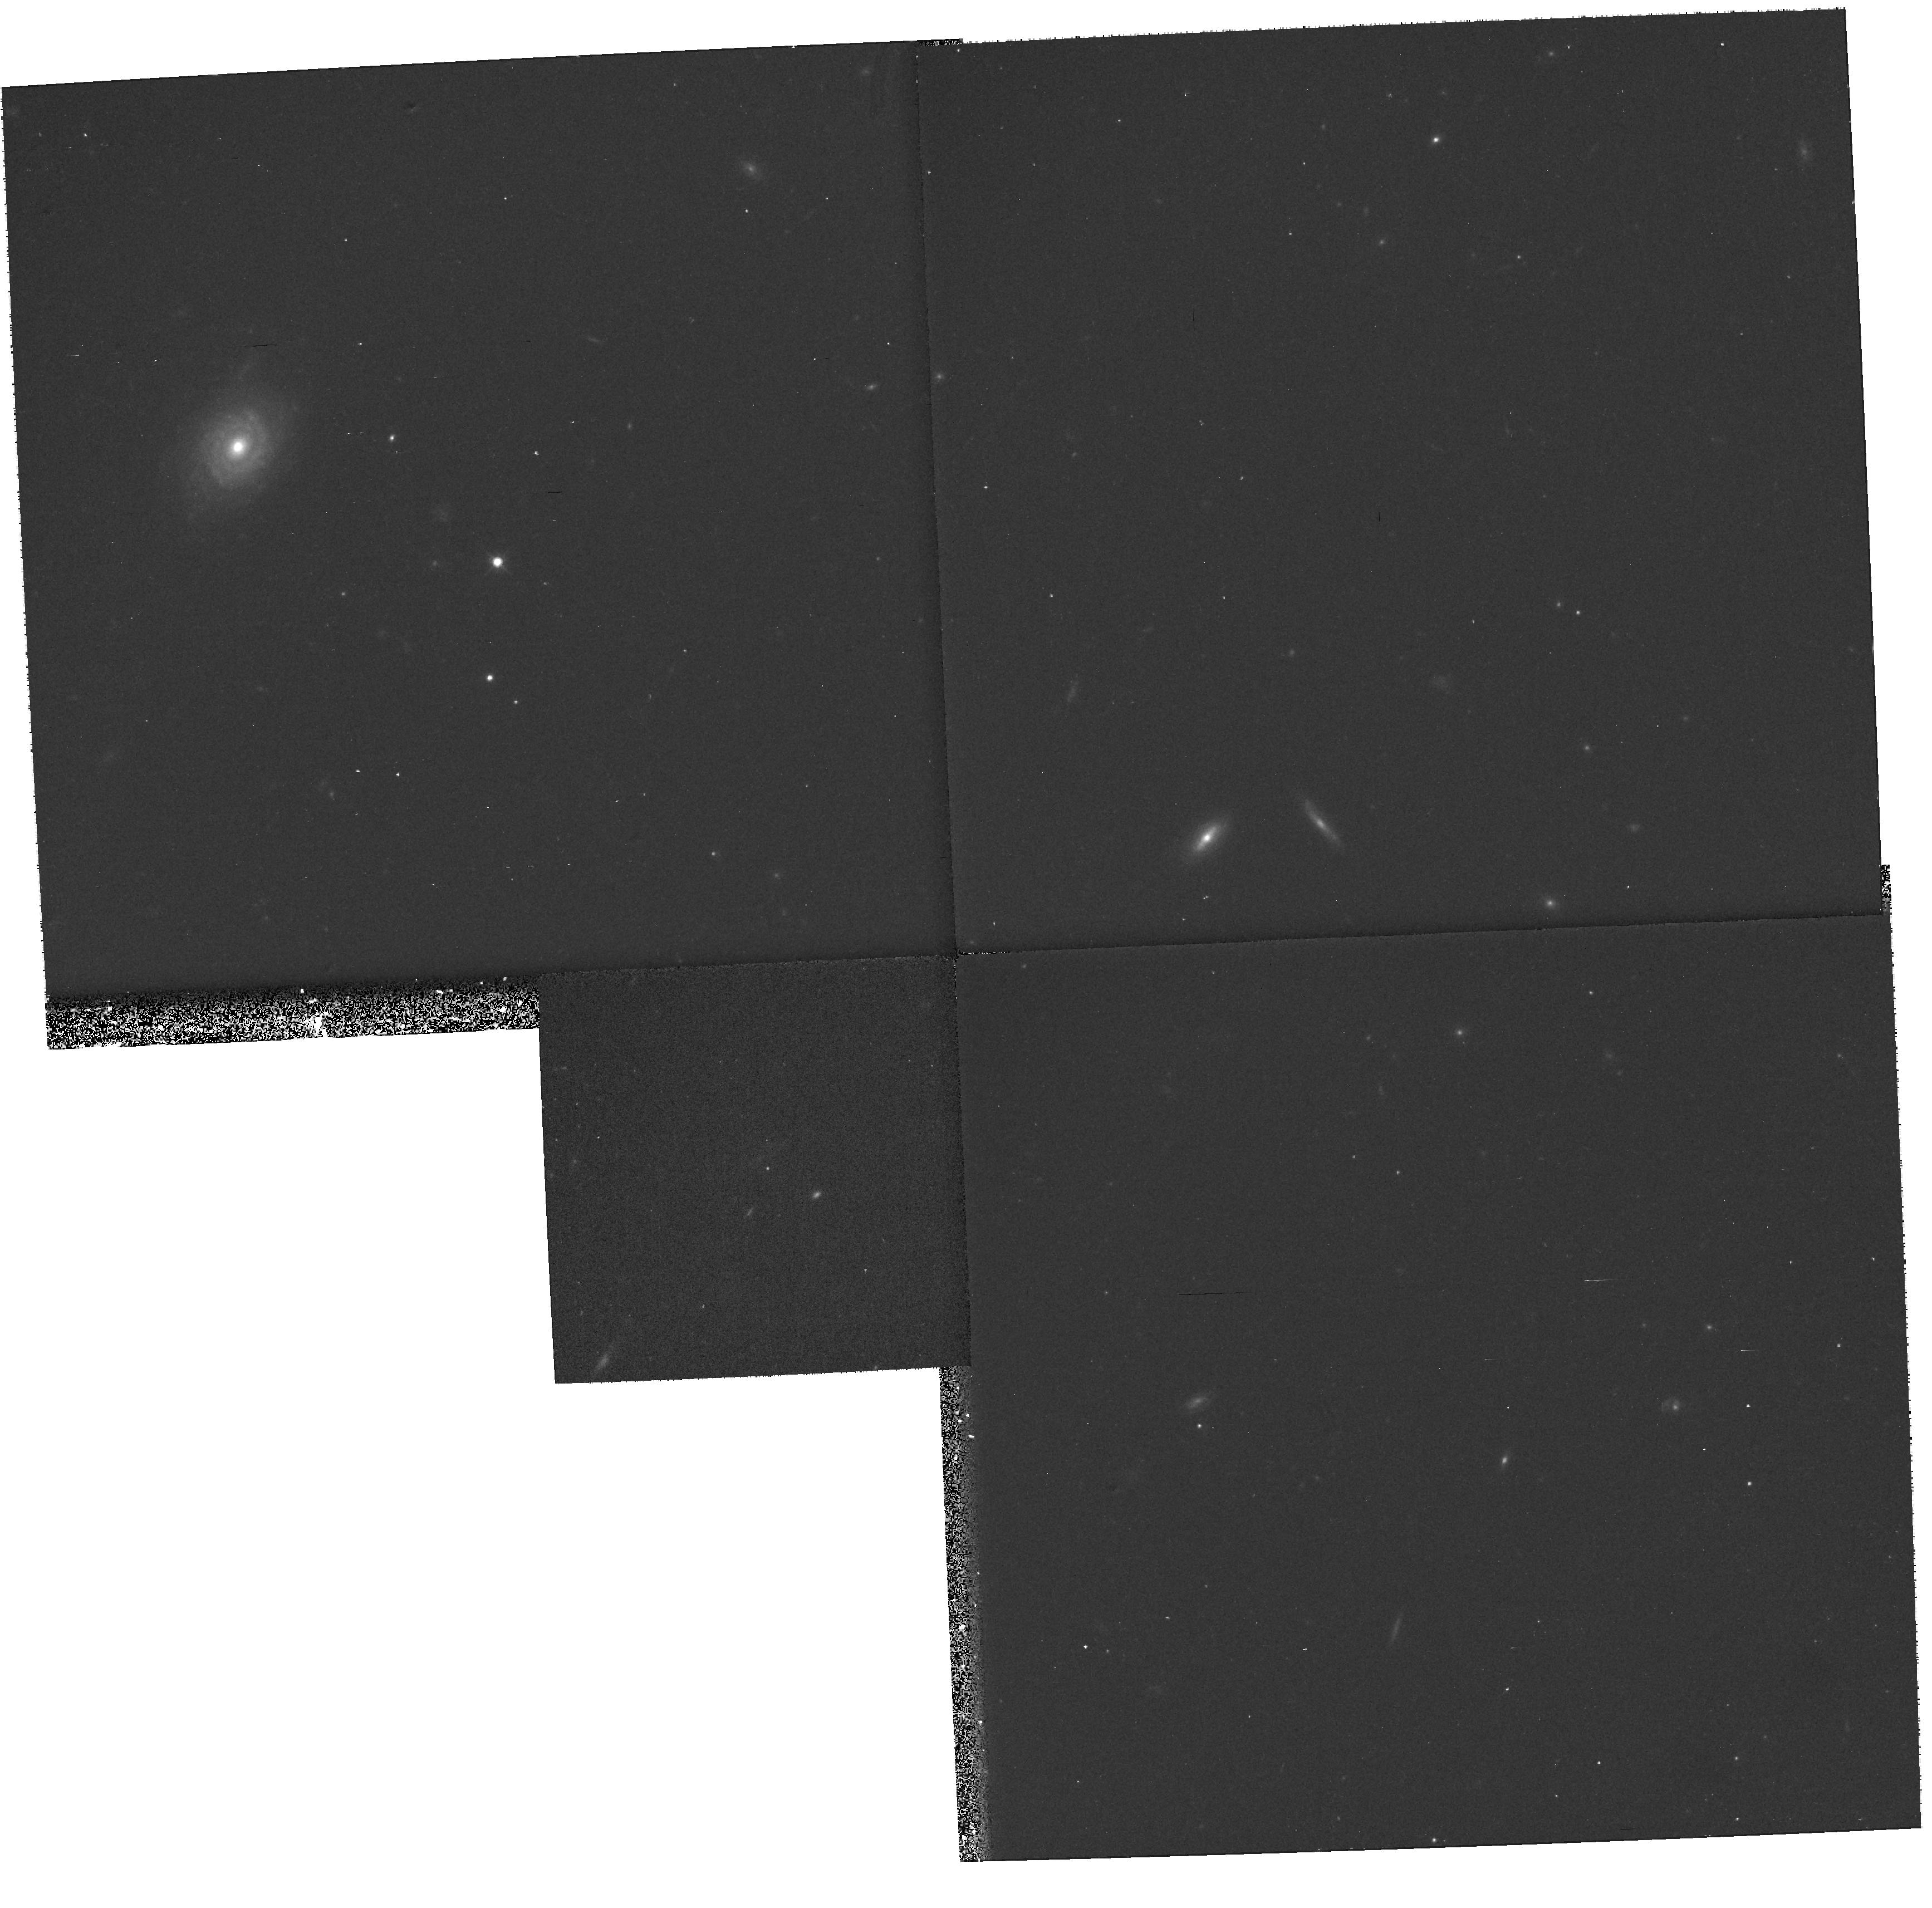
Target: BIG1
Instrument: WFPC2/PC
Filter: F814W
Exposure: 20 min
Observation ID: hst_8346_55_wfpc2_pc_f814w_u67a55

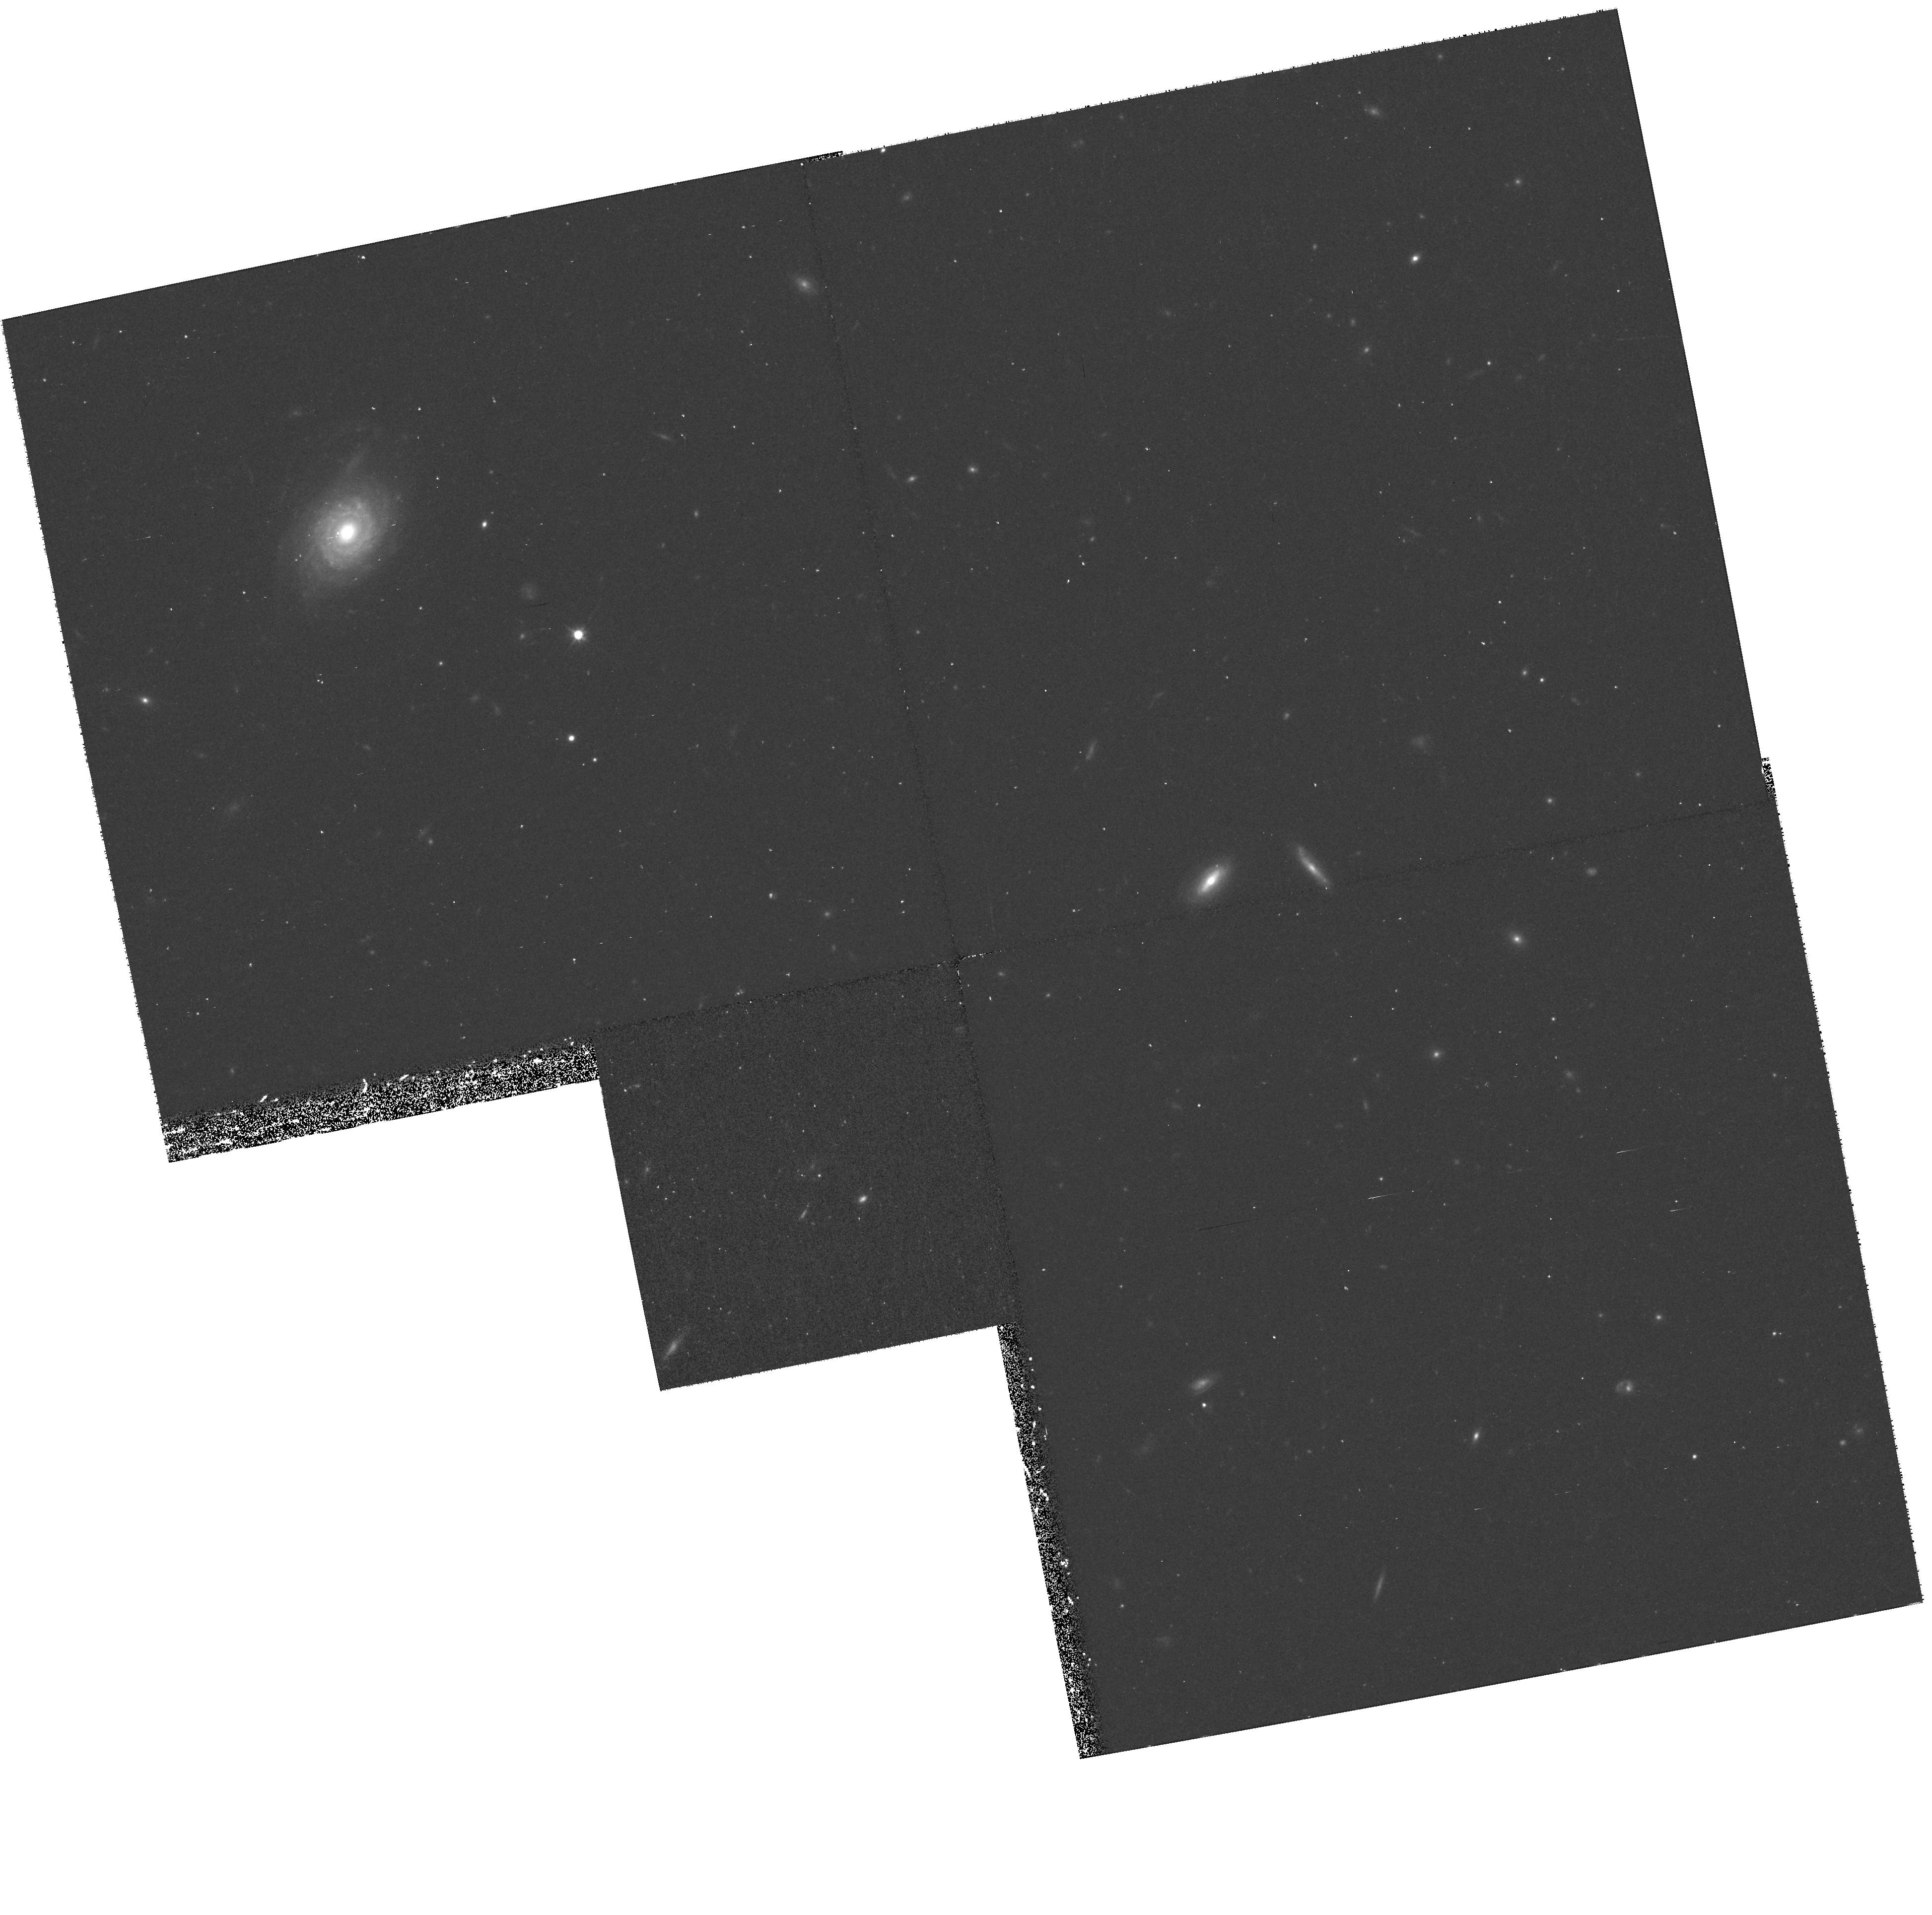
Target: EARLY1
Instrument: WFPC2/PC
Filter: F814W
Exposure: 37 min
Observation ID: hst_8346_01_wfpc2_pc_f814w_u67a01

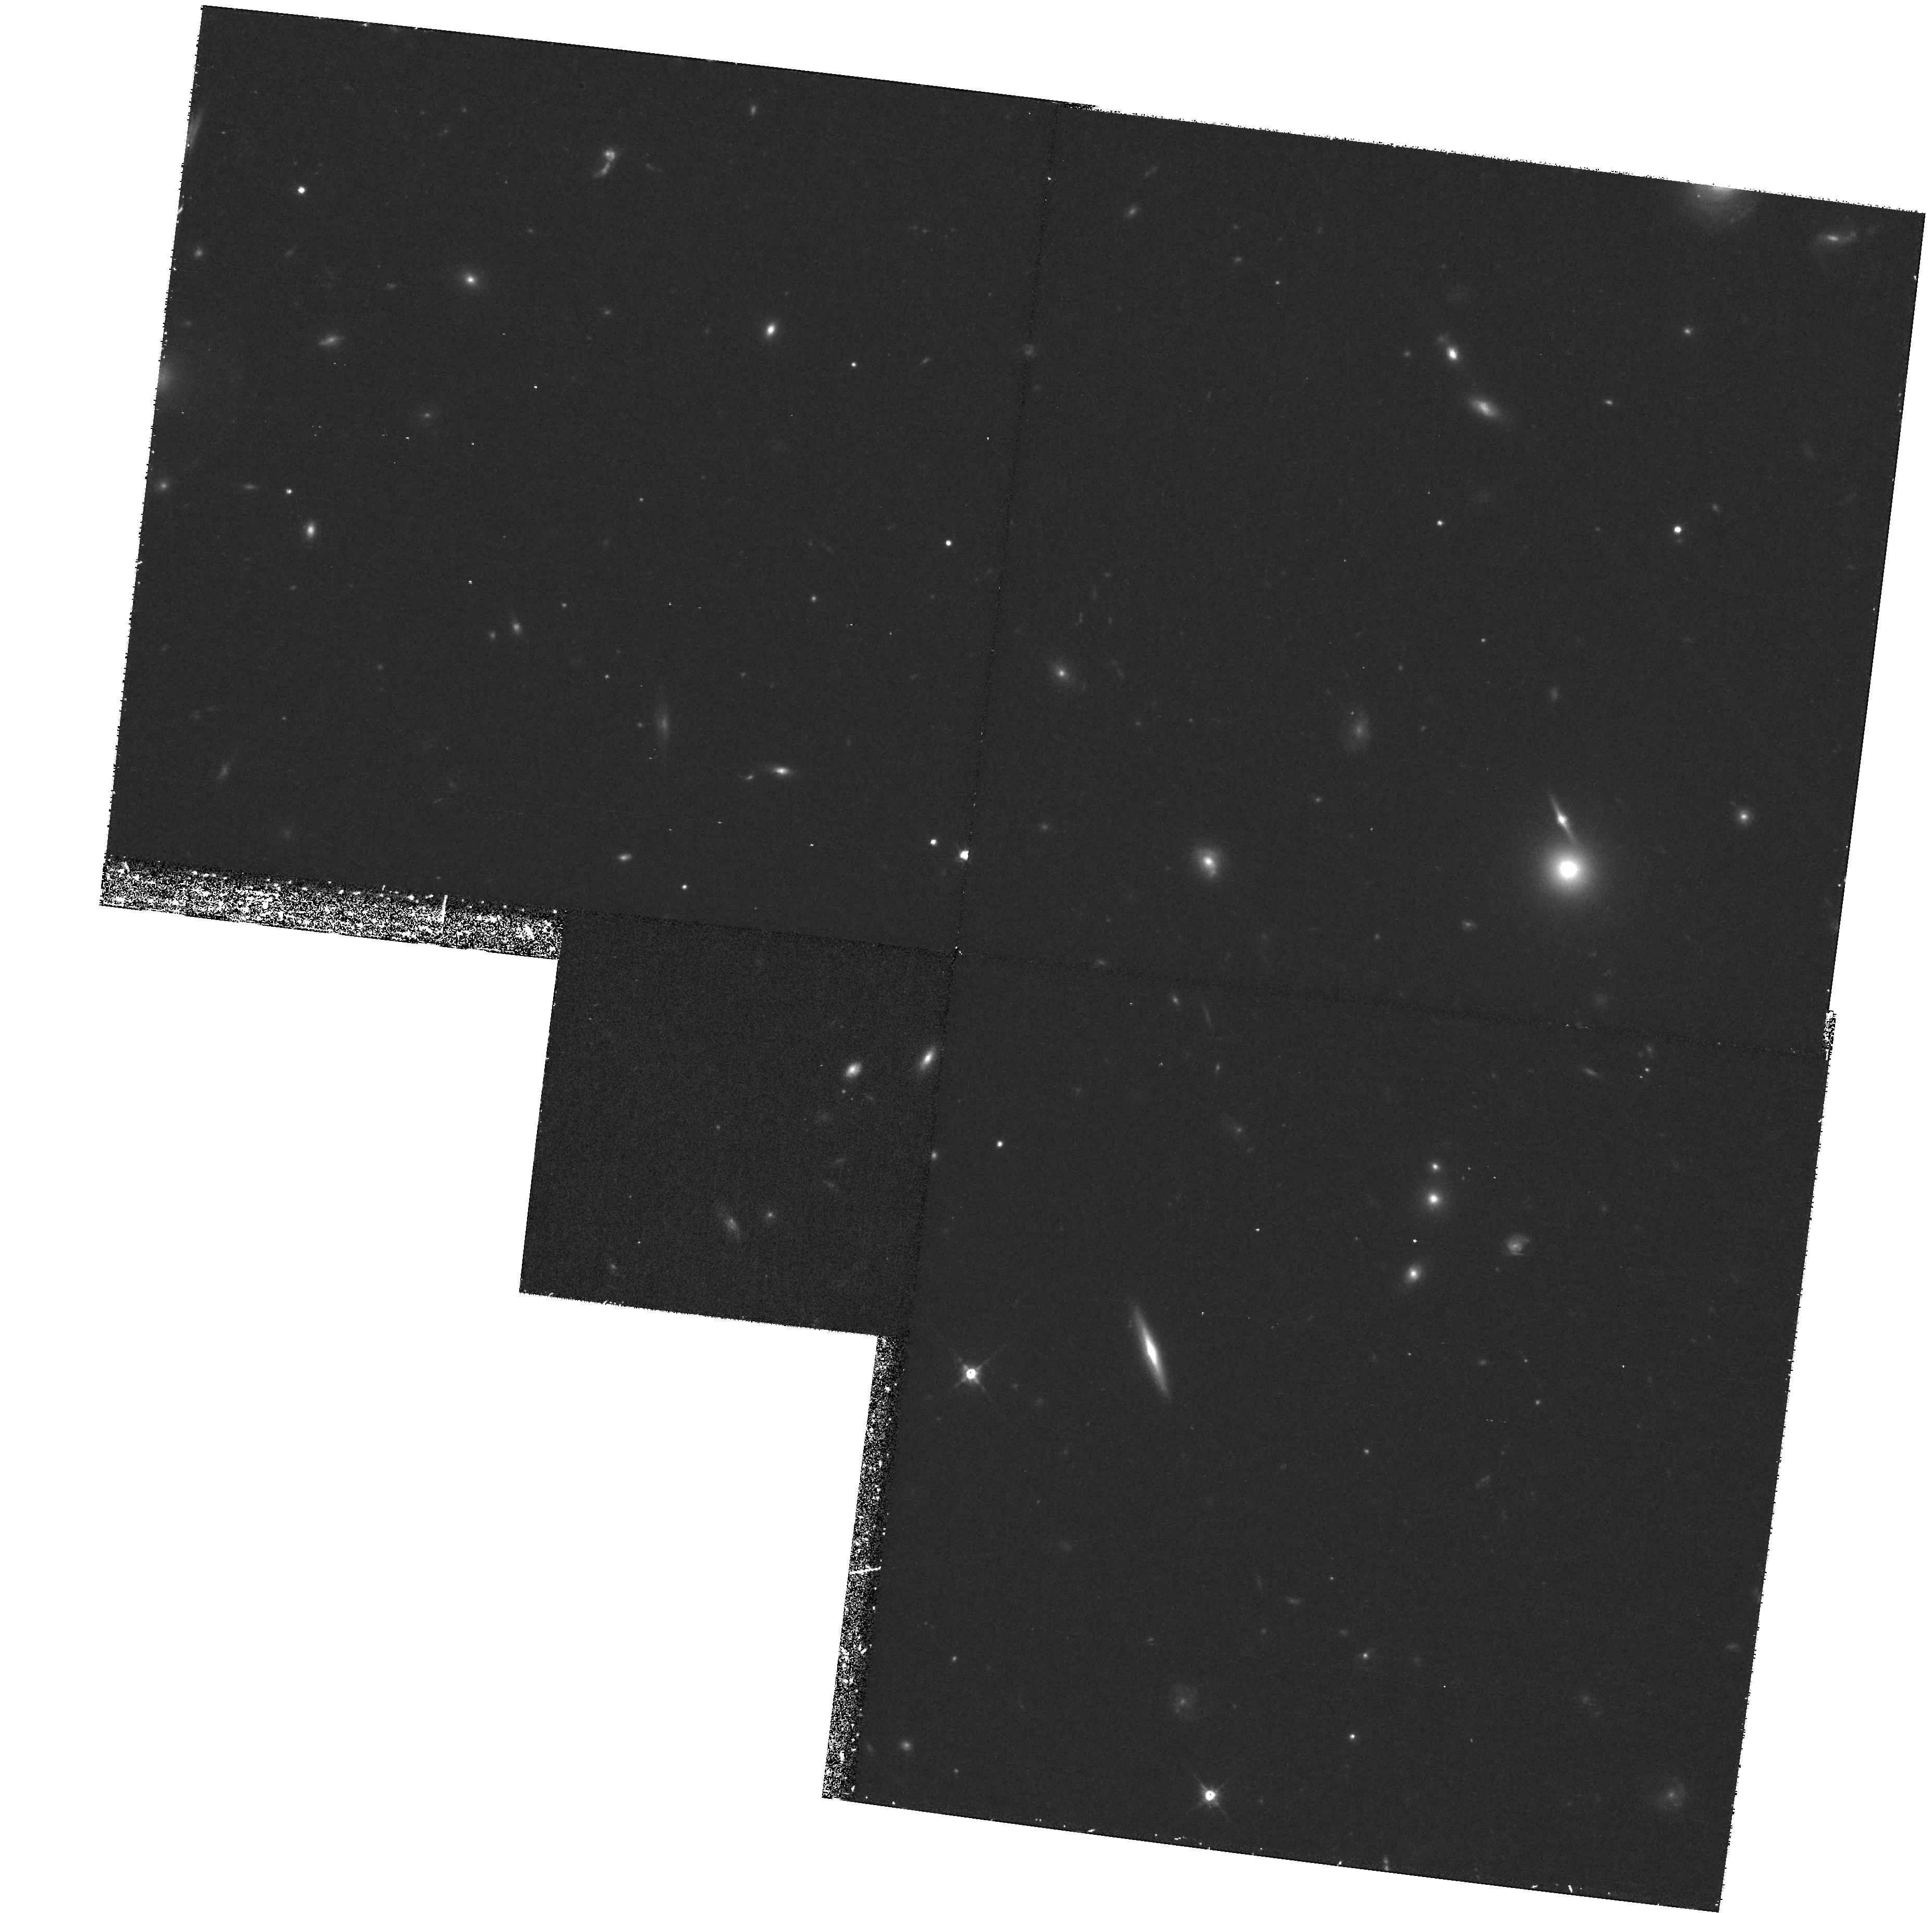
Target: BIG2
Instrument: WFPC2/PC
Filter: F814W
Exposure: 1.3 h
Observation ID: hst_8346_10_wfpc2_pc_f814w_u67a10

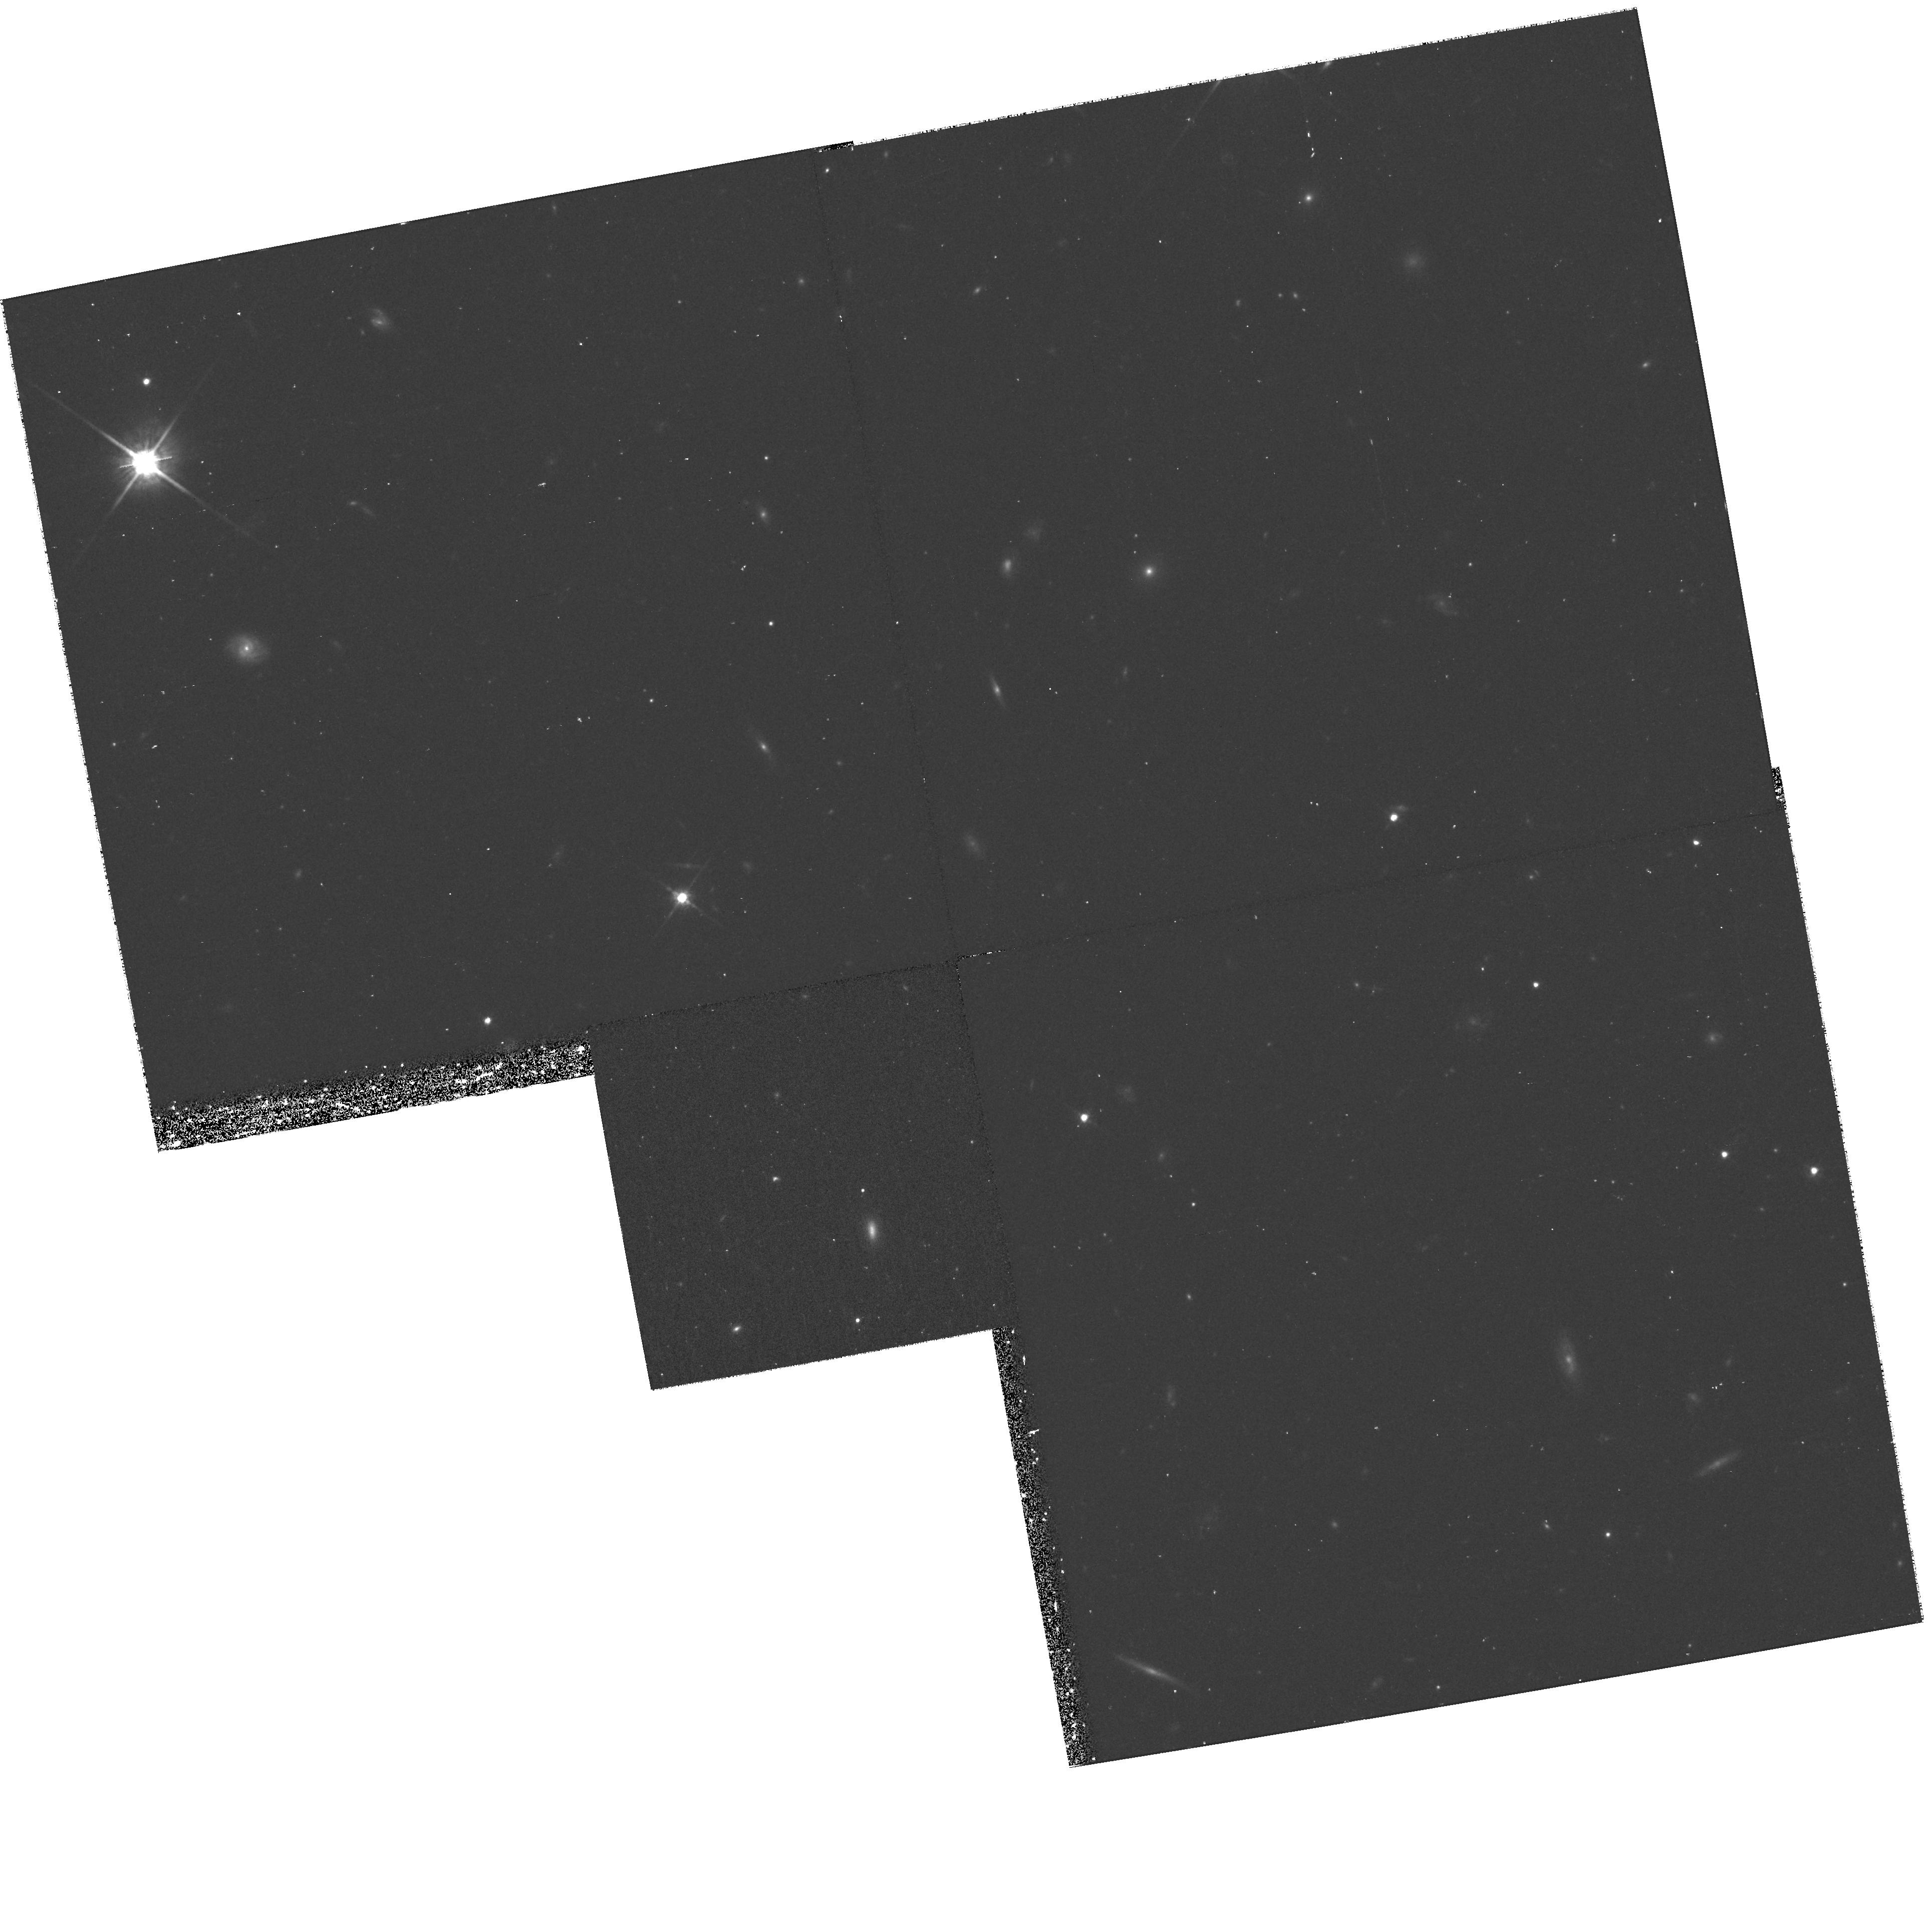
Target: EARLY3
Instrument: WFPC2/PC
Filter: F814W
Exposure: 38 min
Observation ID: hst_8346_03_wfpc2_pc_f814w_u67a03

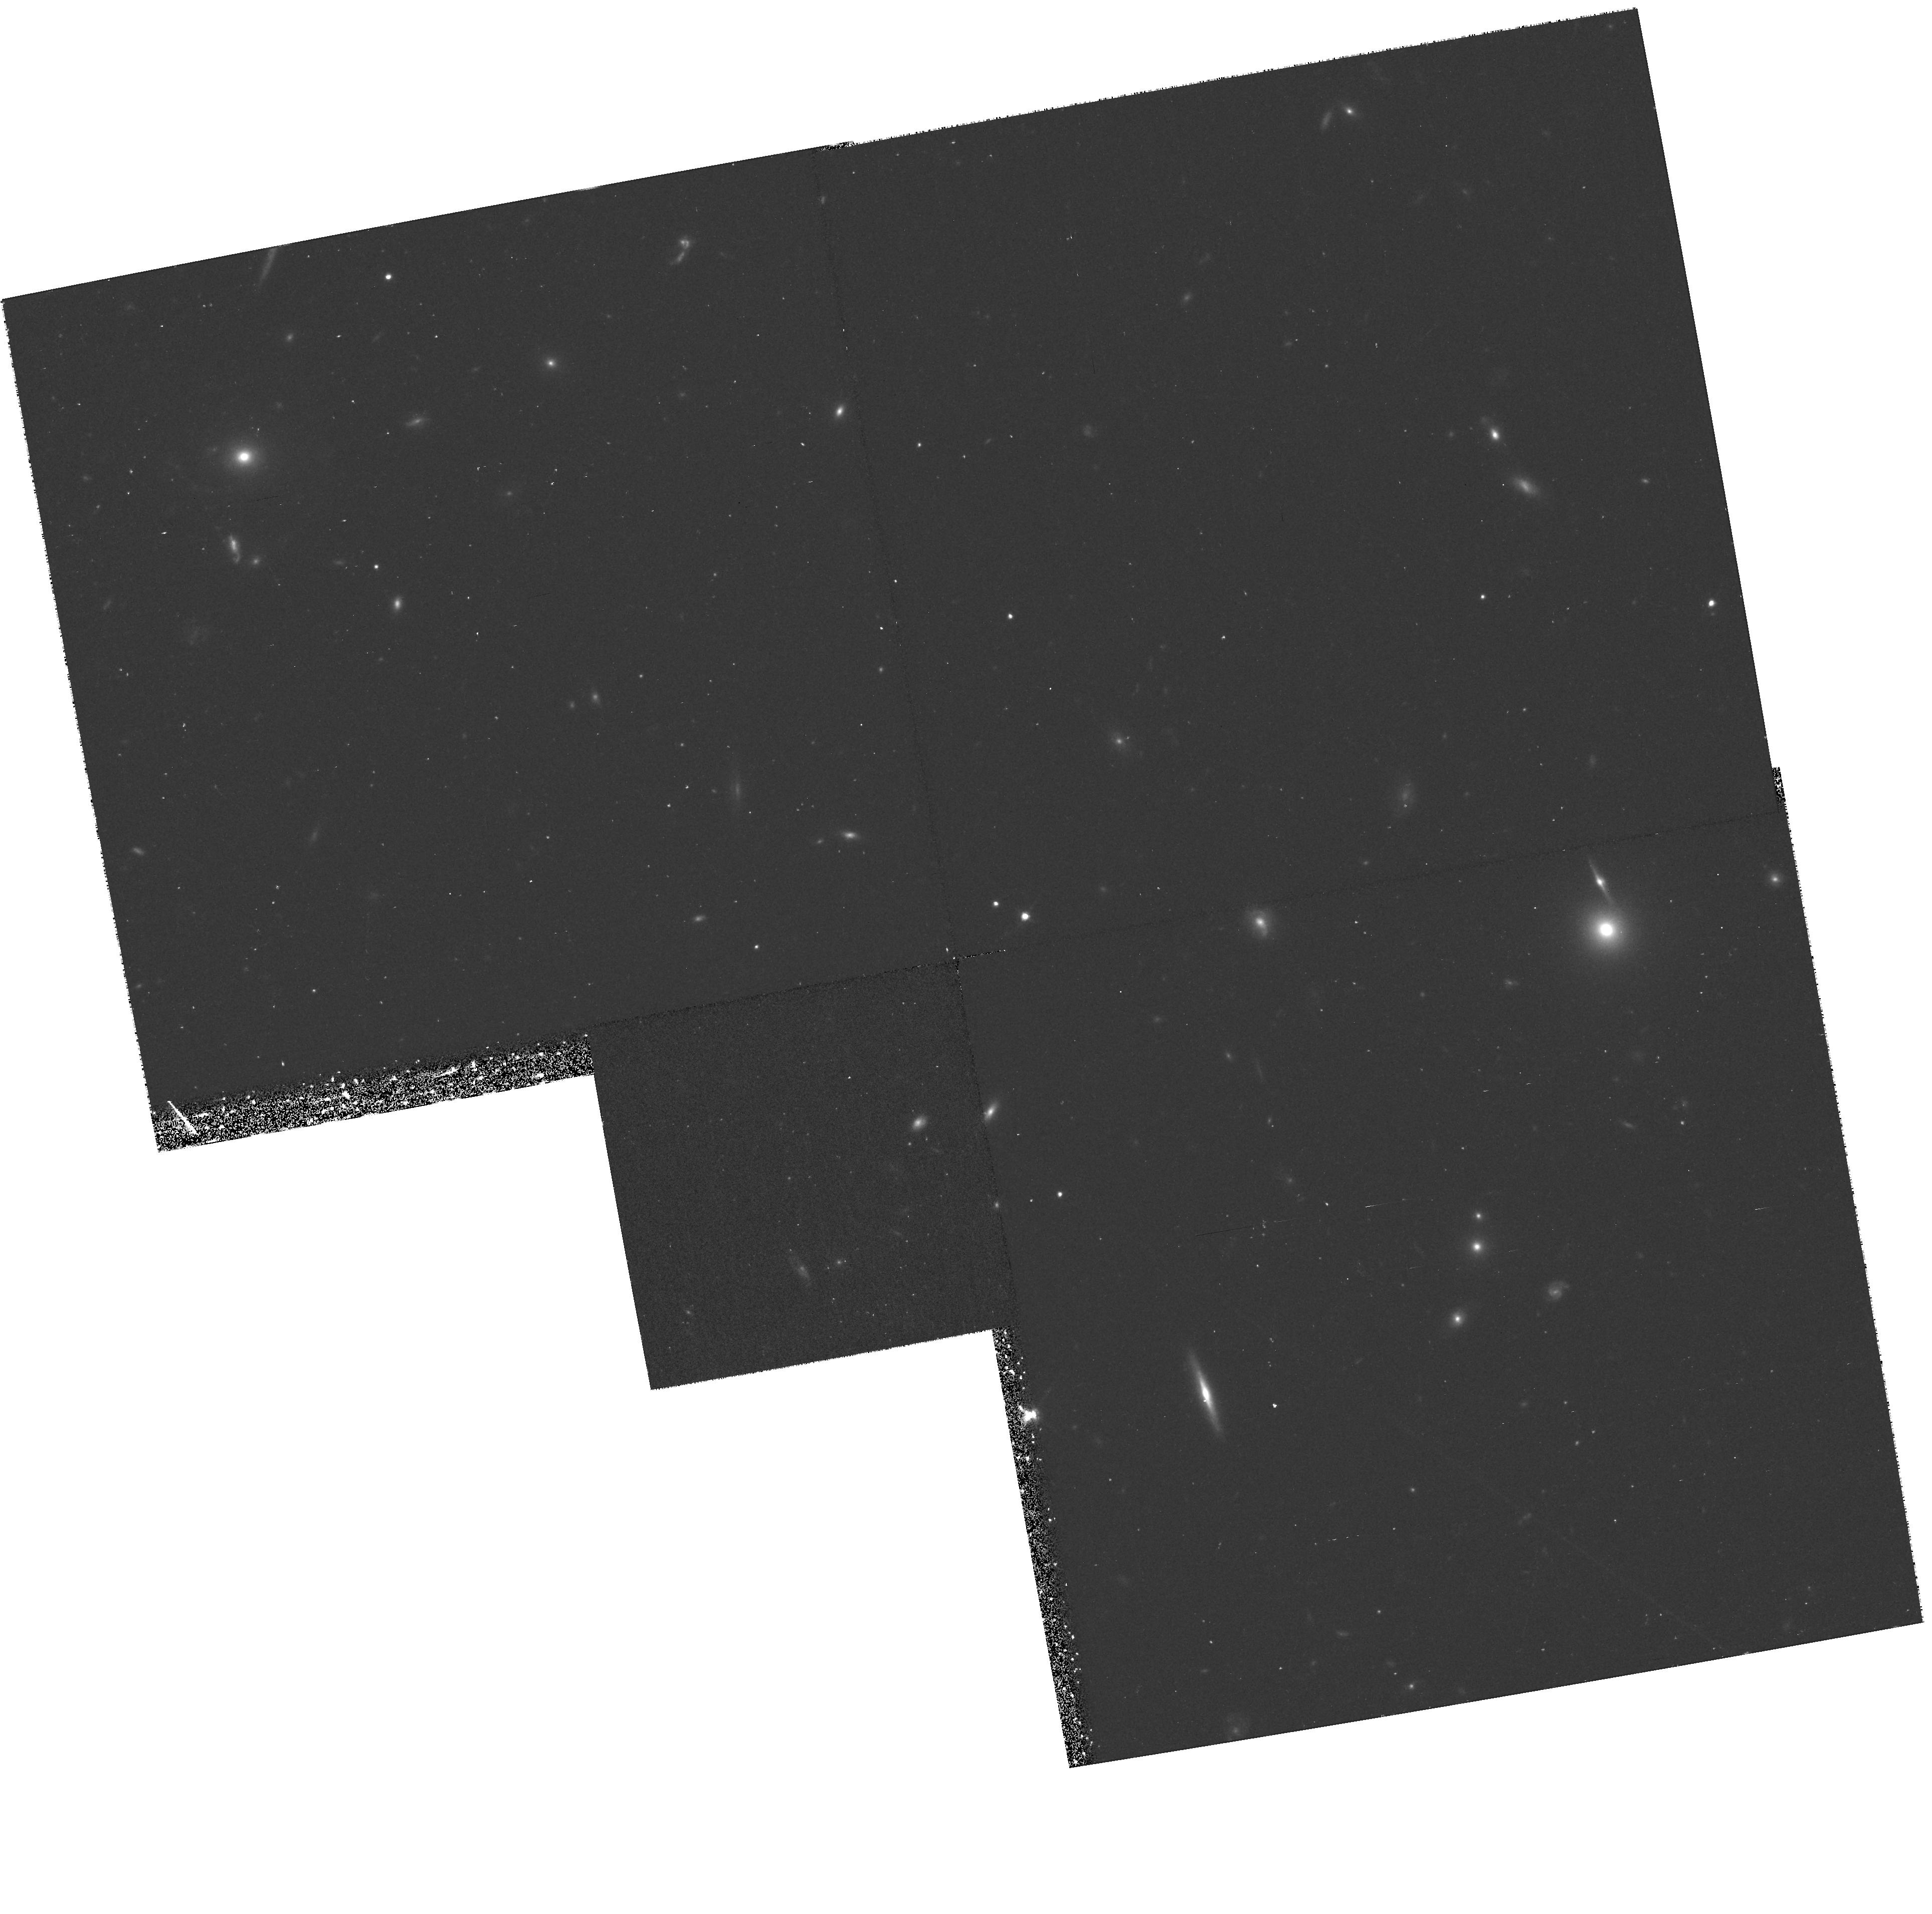
Target: EARLY2
Instrument: WFPC2/PC
Filter: F814W
Exposure: 38 min
Observation ID: hst_8346_02_wfpc2_pc_f814w_u67a02

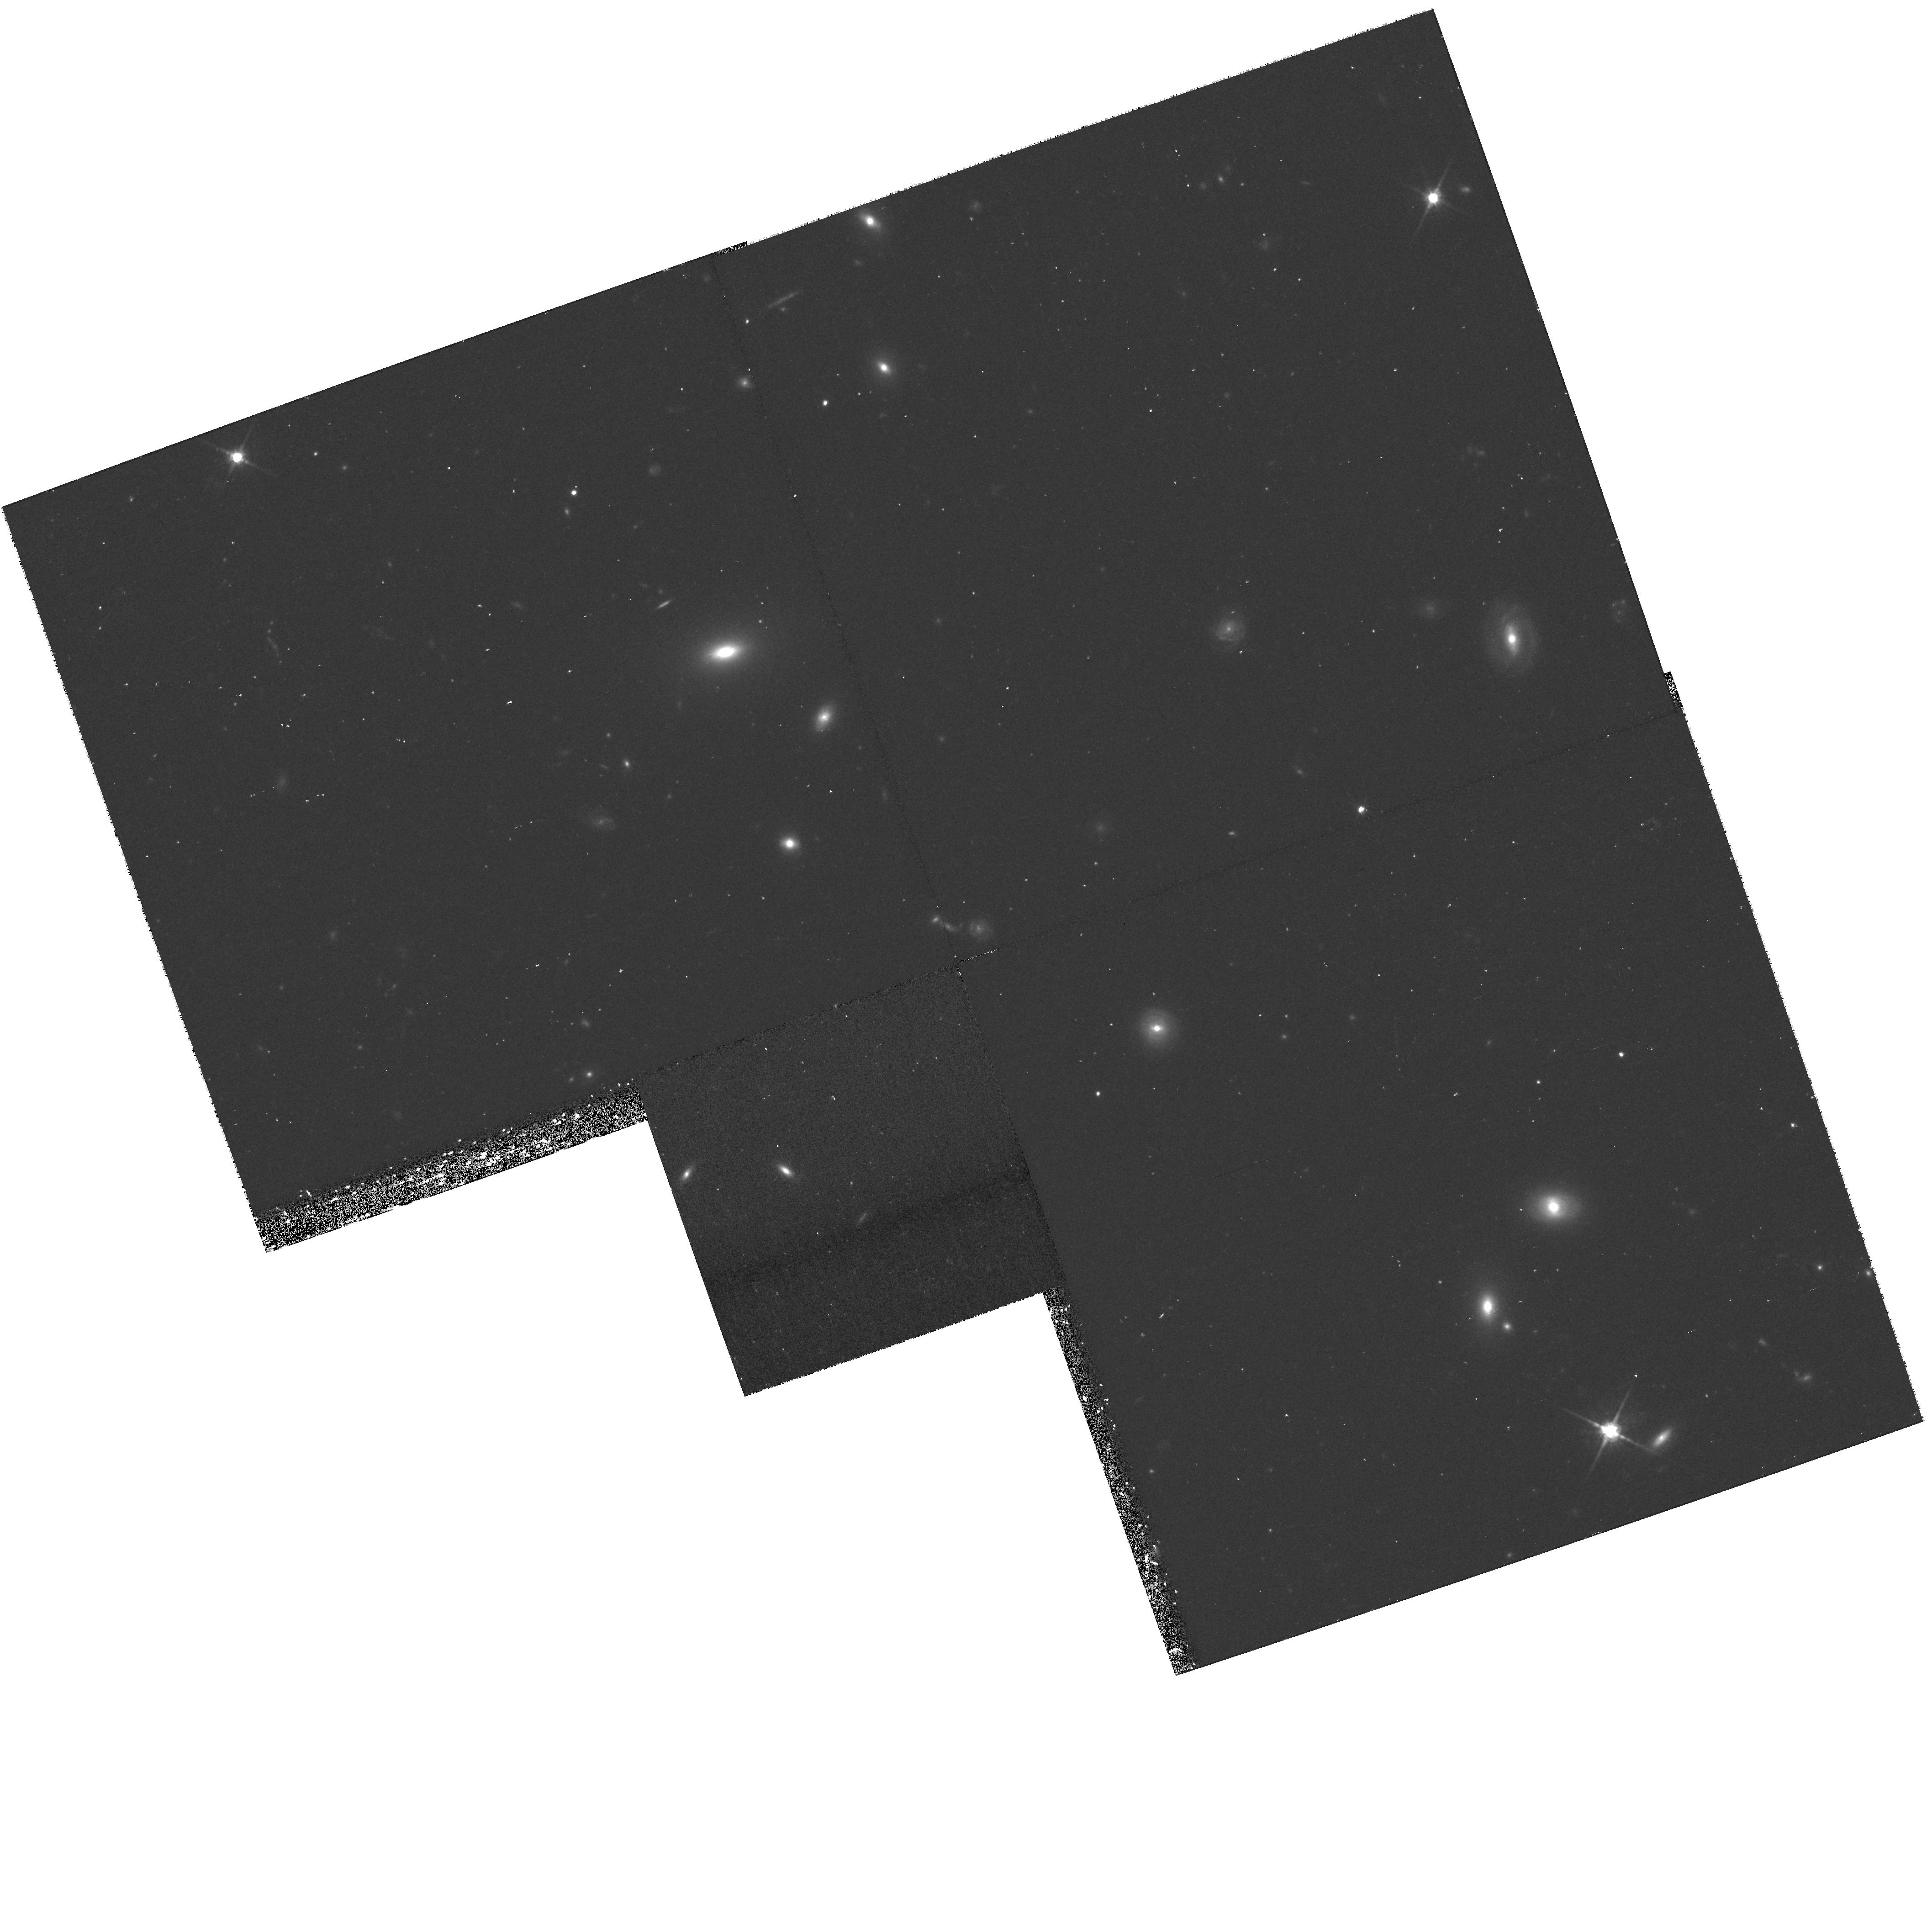
Target: EARLY4
Instrument: WFPC2/PC
Filter: F814W
Exposure: 38 min
Observation ID: hst_8346_04_wfpc2_pc_f814w_u67a04

Cosmological Parameters from Type Ia Supernovae at High Redshift (PI: Perlmutter, Saul)

HST can directly measure the cosmological parameters, Omega, Lambda, and thus the curvature, Omega_k, using Type Ia supernovae (SNe Ia) as calibrated standard candles. Observations of SNe Ia spanning a large redshift range are key to decoupling Omega and Lambda. For Cycle 7 and Cycle 7-NICMOS we proposed a measurement of Omega and Lambda with uncertainty ~11\ at z~0.5 and six at z~0.8 with WFPC and NICMOS; we have since embarked on this program and the results have more than met our expectations. We now propose to extend this successful project to study five additional SNe Ia between z~0.85 and z~1.2. Measurement of these additional high redshift SNe will dramatically shrink the major-axis of our current error ellipse in the Omega_M---Lambda plane, and unambiguously determine whether the universe contains a significant vacuum energy density as our current results strongly suggest. Results of these proposed observations will further give the first real limits on whether the universe is spatially flat. These data will test for evolution in the properties of SNe Ia since it should be difficult for evolution to alter corrected peak magnitudes with 15\ the redshift range 0<z<1.2.